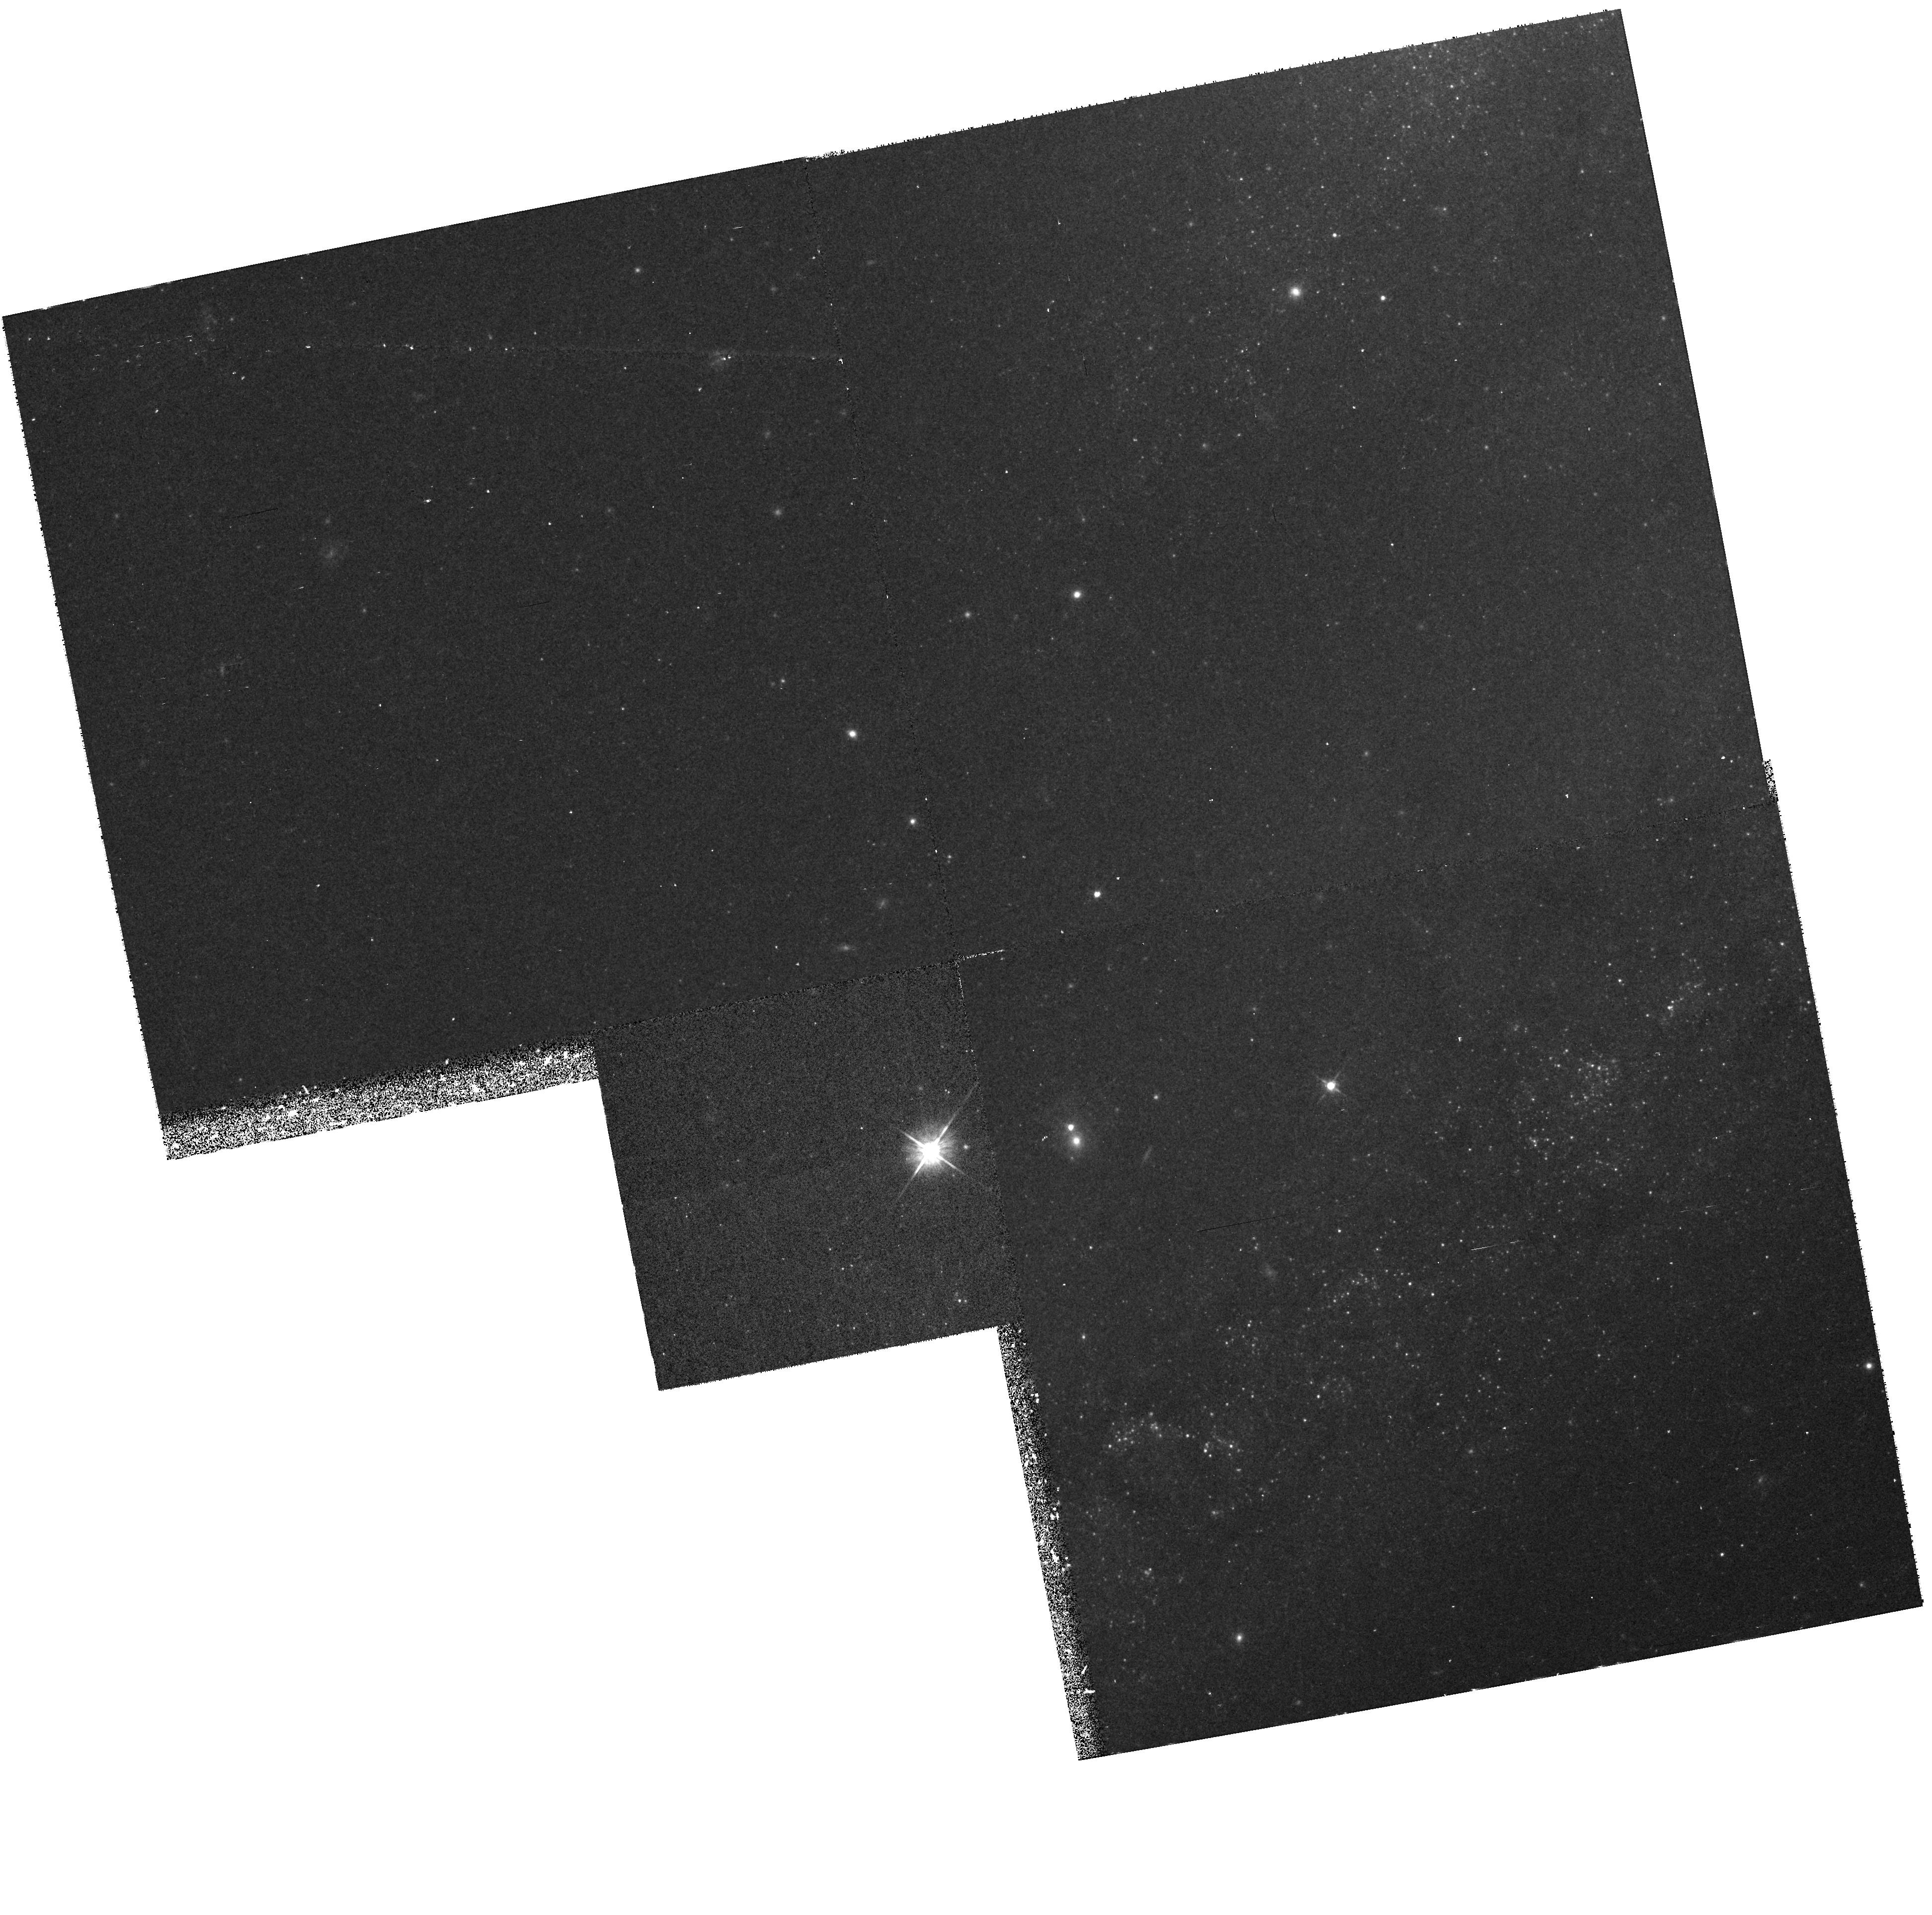
Target: NGC4258-POS1
Instrument: WFPC2/PC
Filter: F555W
Exposure: 17 min
Observation ID: hst_7277_08_wfpc2_pc_f555w_u4f608

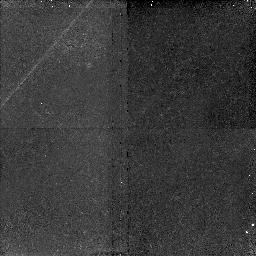
Target: NGC4258-POS2
Instrument: NICMOS/NIC2
Filter: F160W
Exposure: 45 min
Observation ID: n4f613010

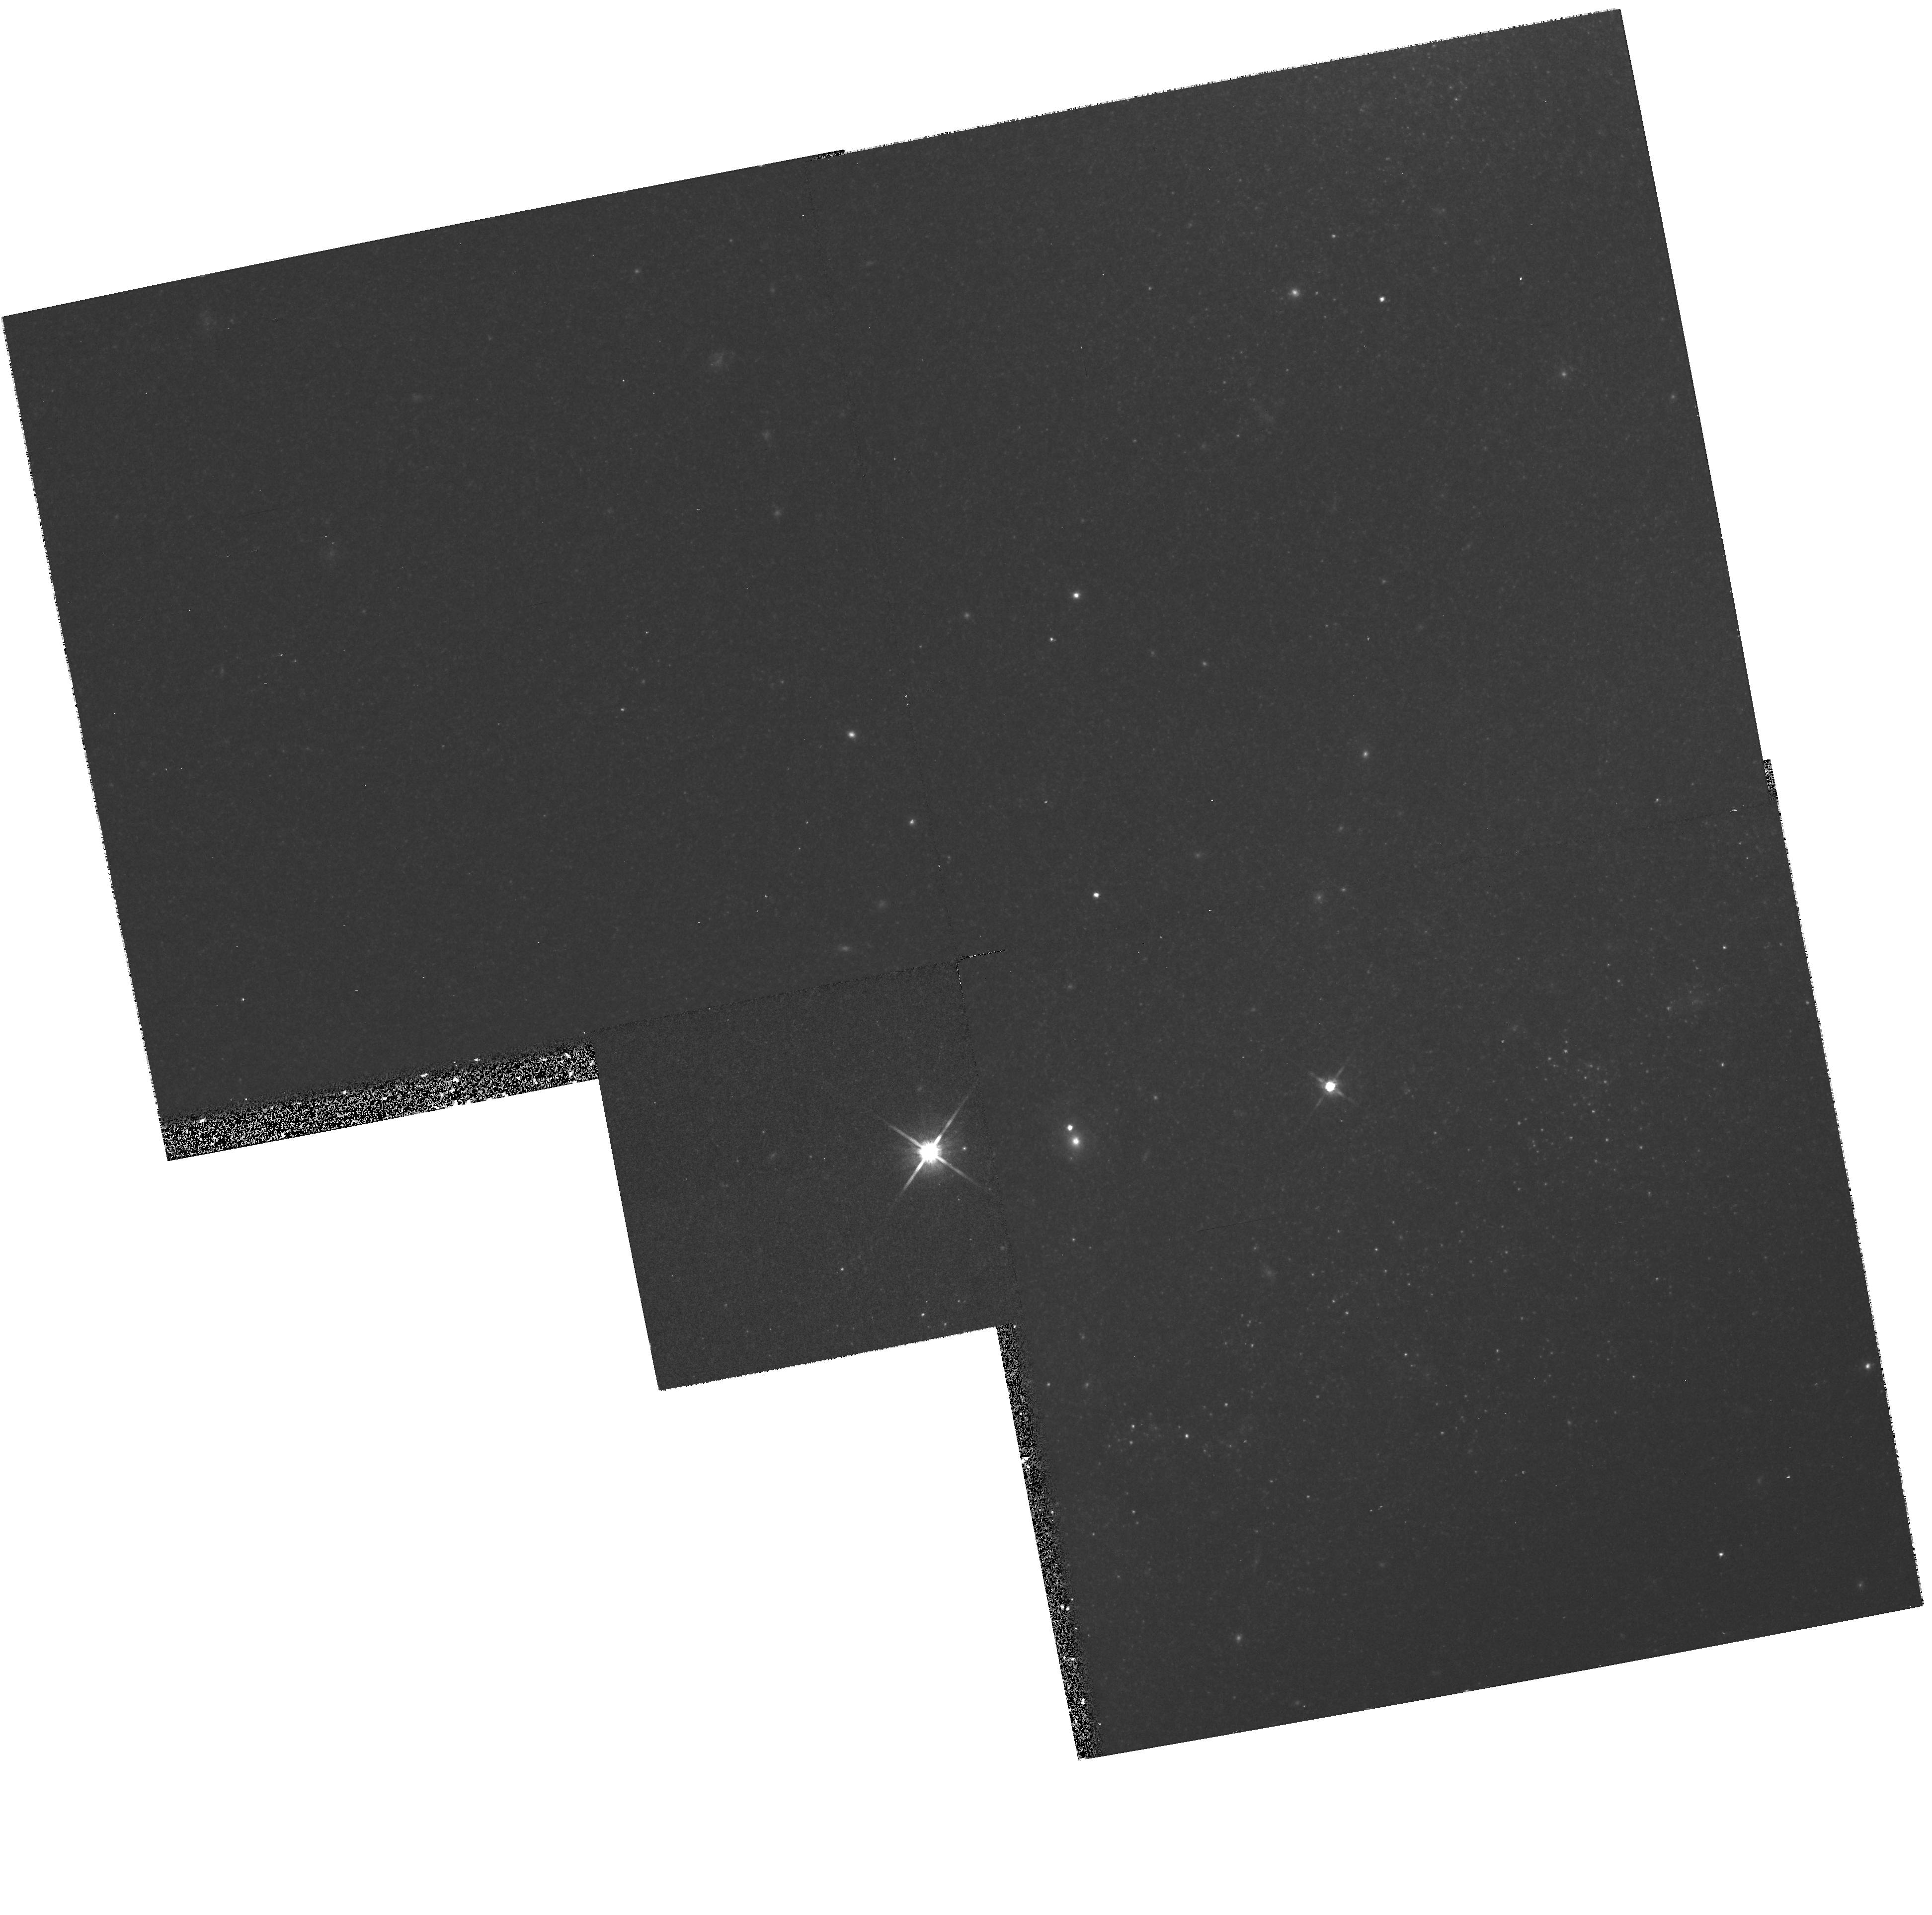
Target: NGC4258-POS1
Instrument: WFPC2/PC
Filter: F814W
Exposure: 18 min
Observation ID: hst_7277_12_wfpc2_pc_f814w_u4f612

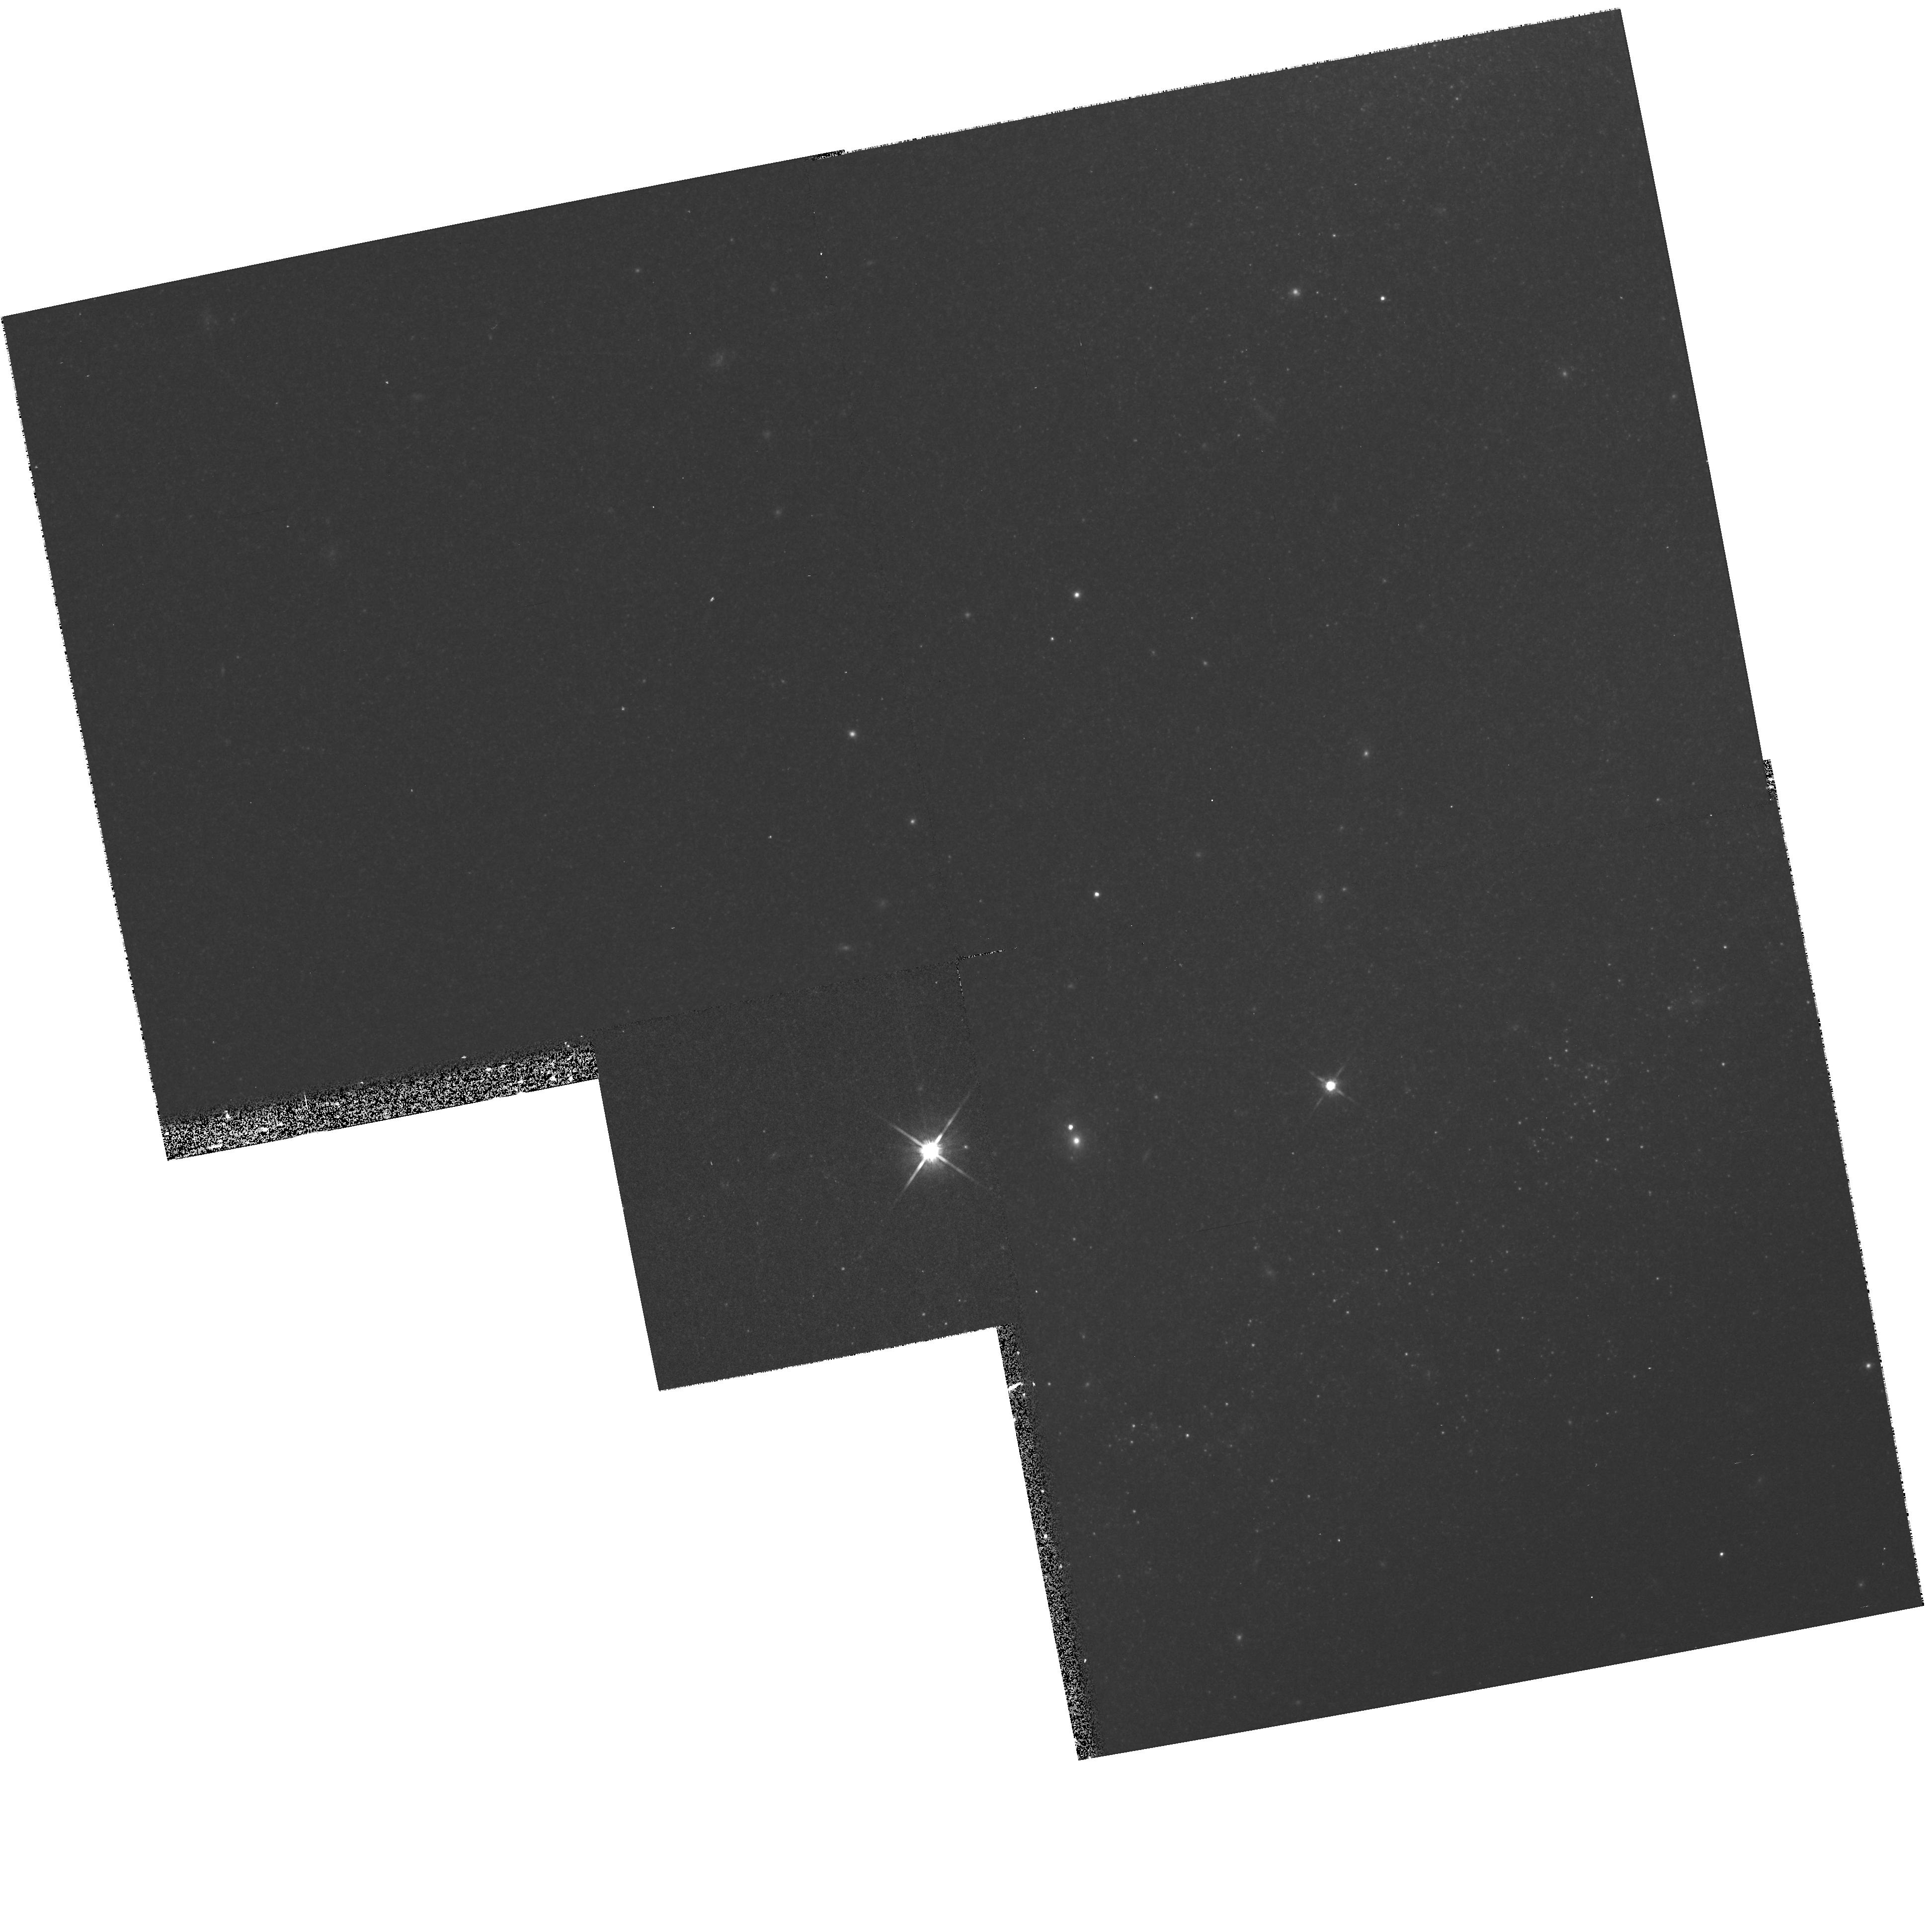
Target: NGC4258-POS1
Instrument: WFPC2/PC
Filter: F814W
Exposure: 17 min
Observation ID: hst_7277_08_wfpc2_pc_f814w_u4f608

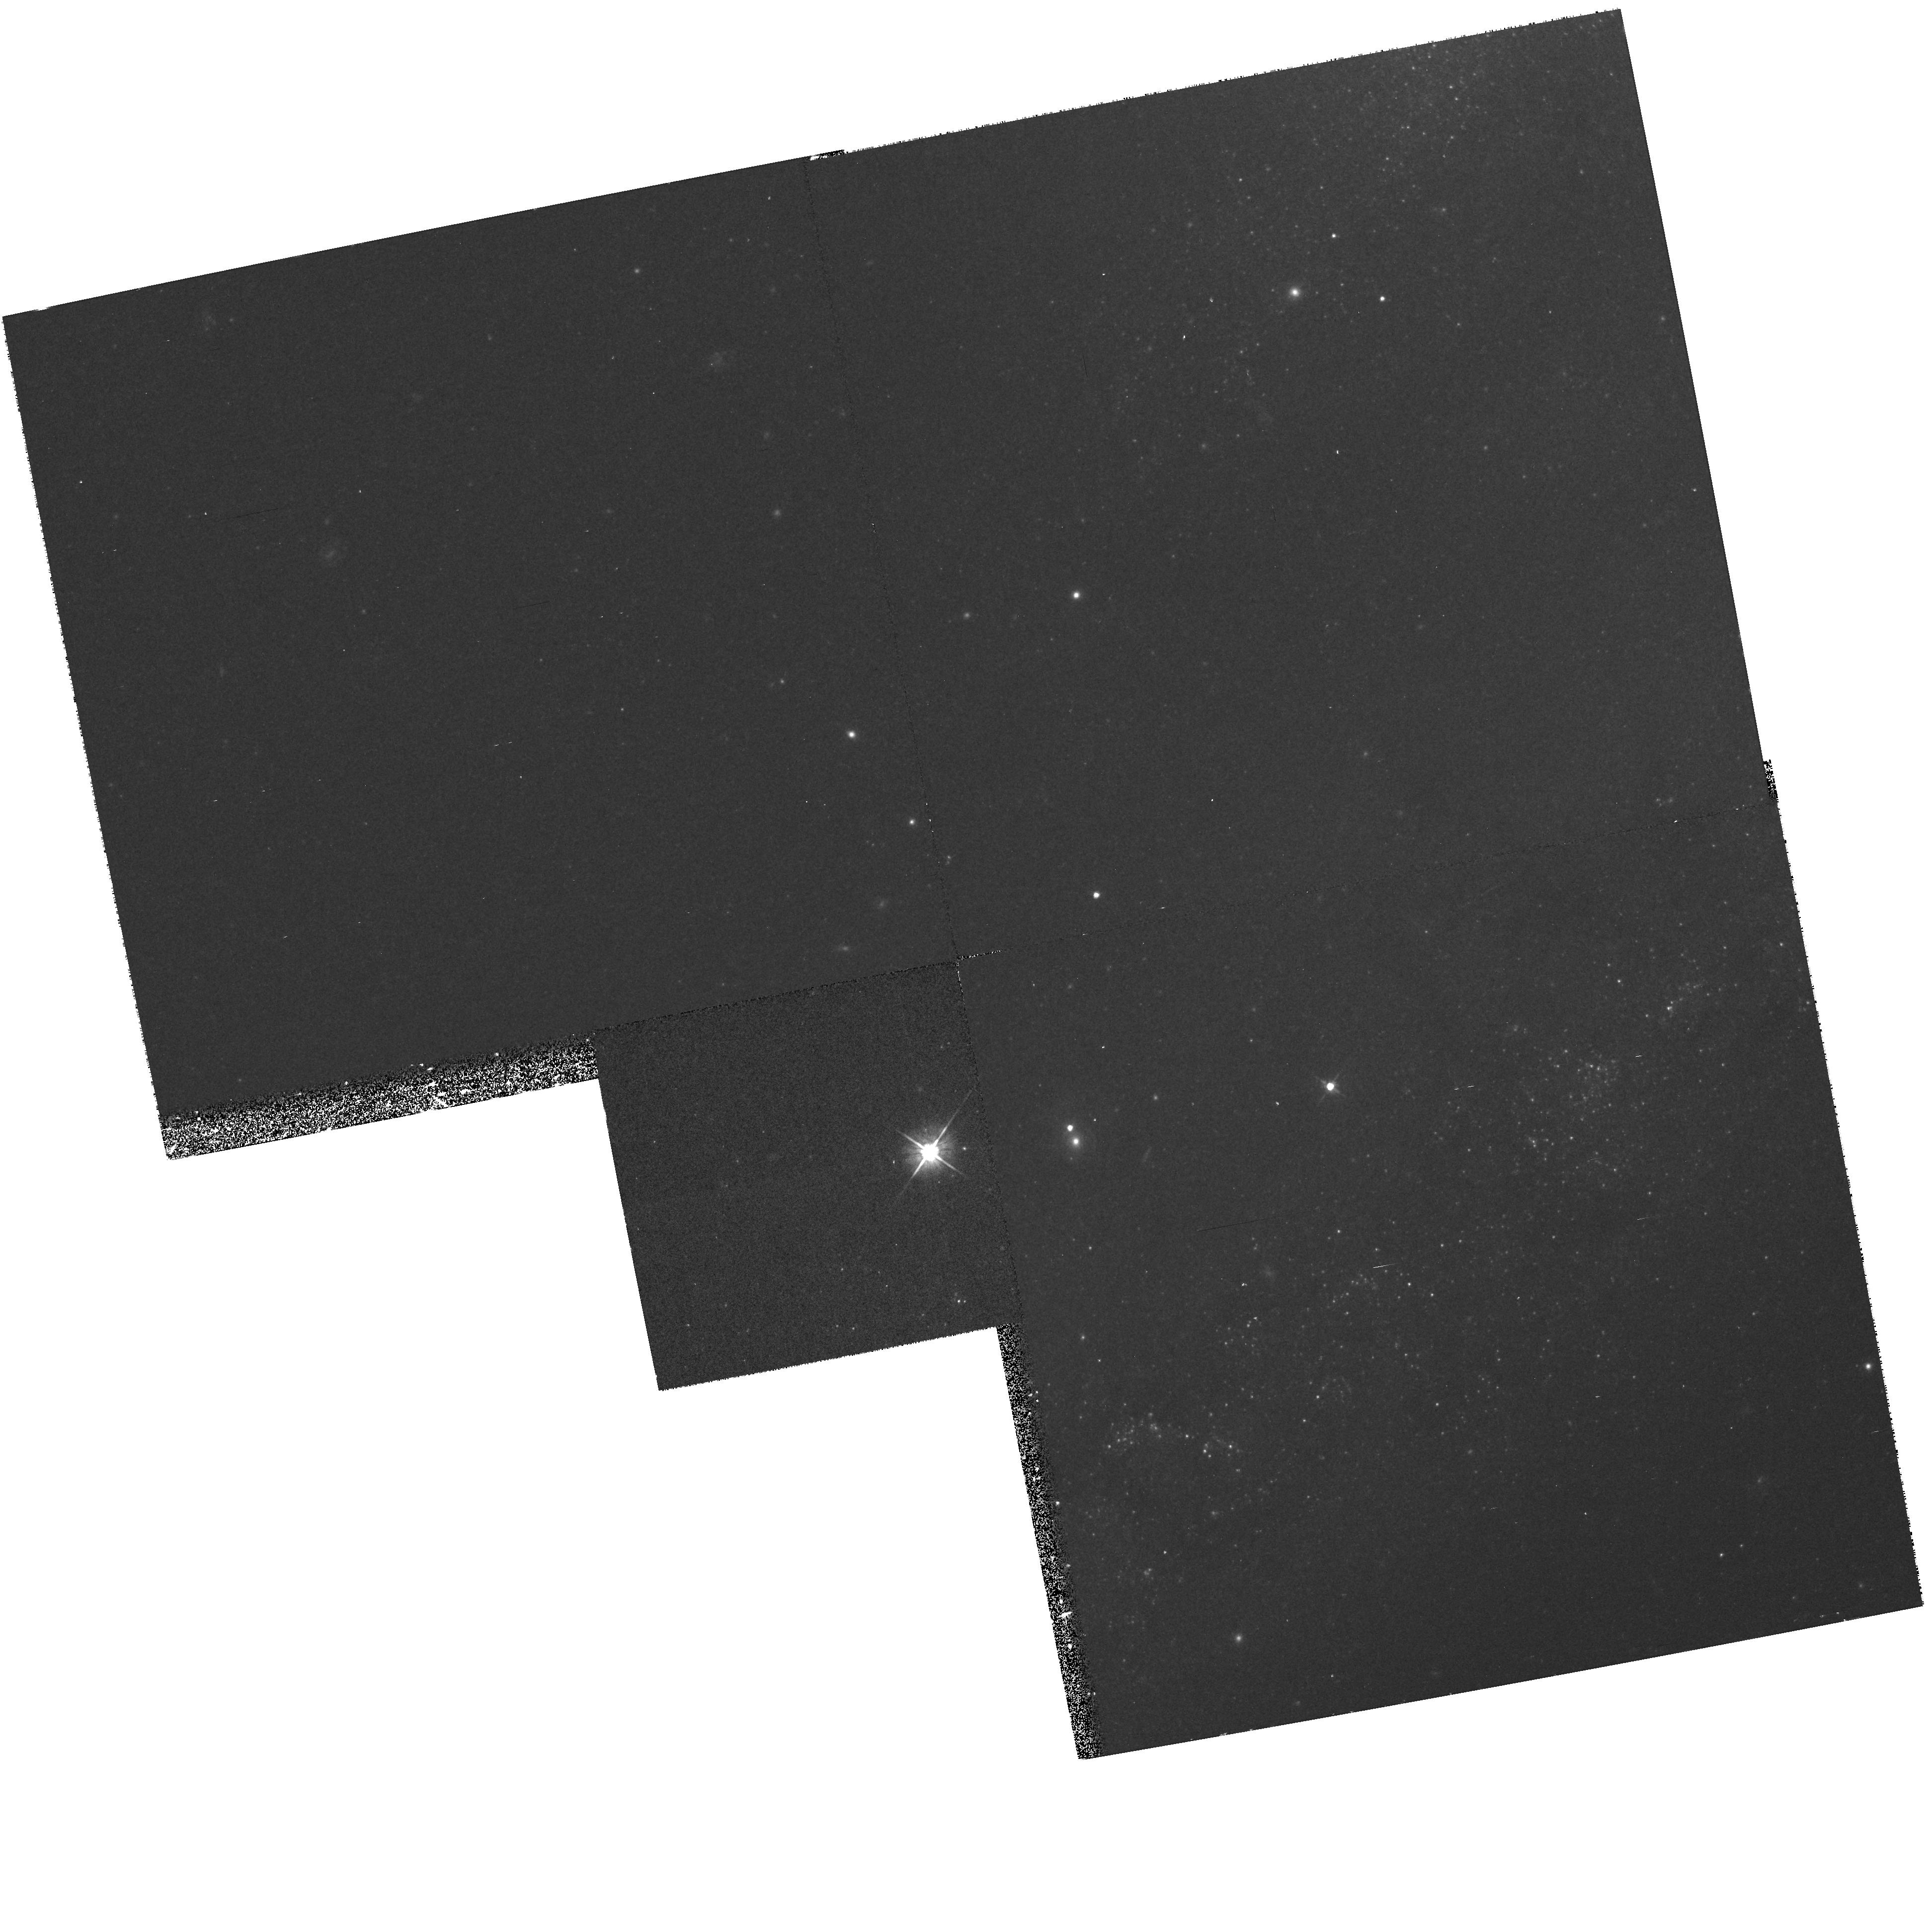
Target: NGC4258-POS1
Instrument: WFPC2/PC
Filter: F555W
Exposure: 17 min
Observation ID: hst_7277_12_wfpc2_pc_f555w_u4f612

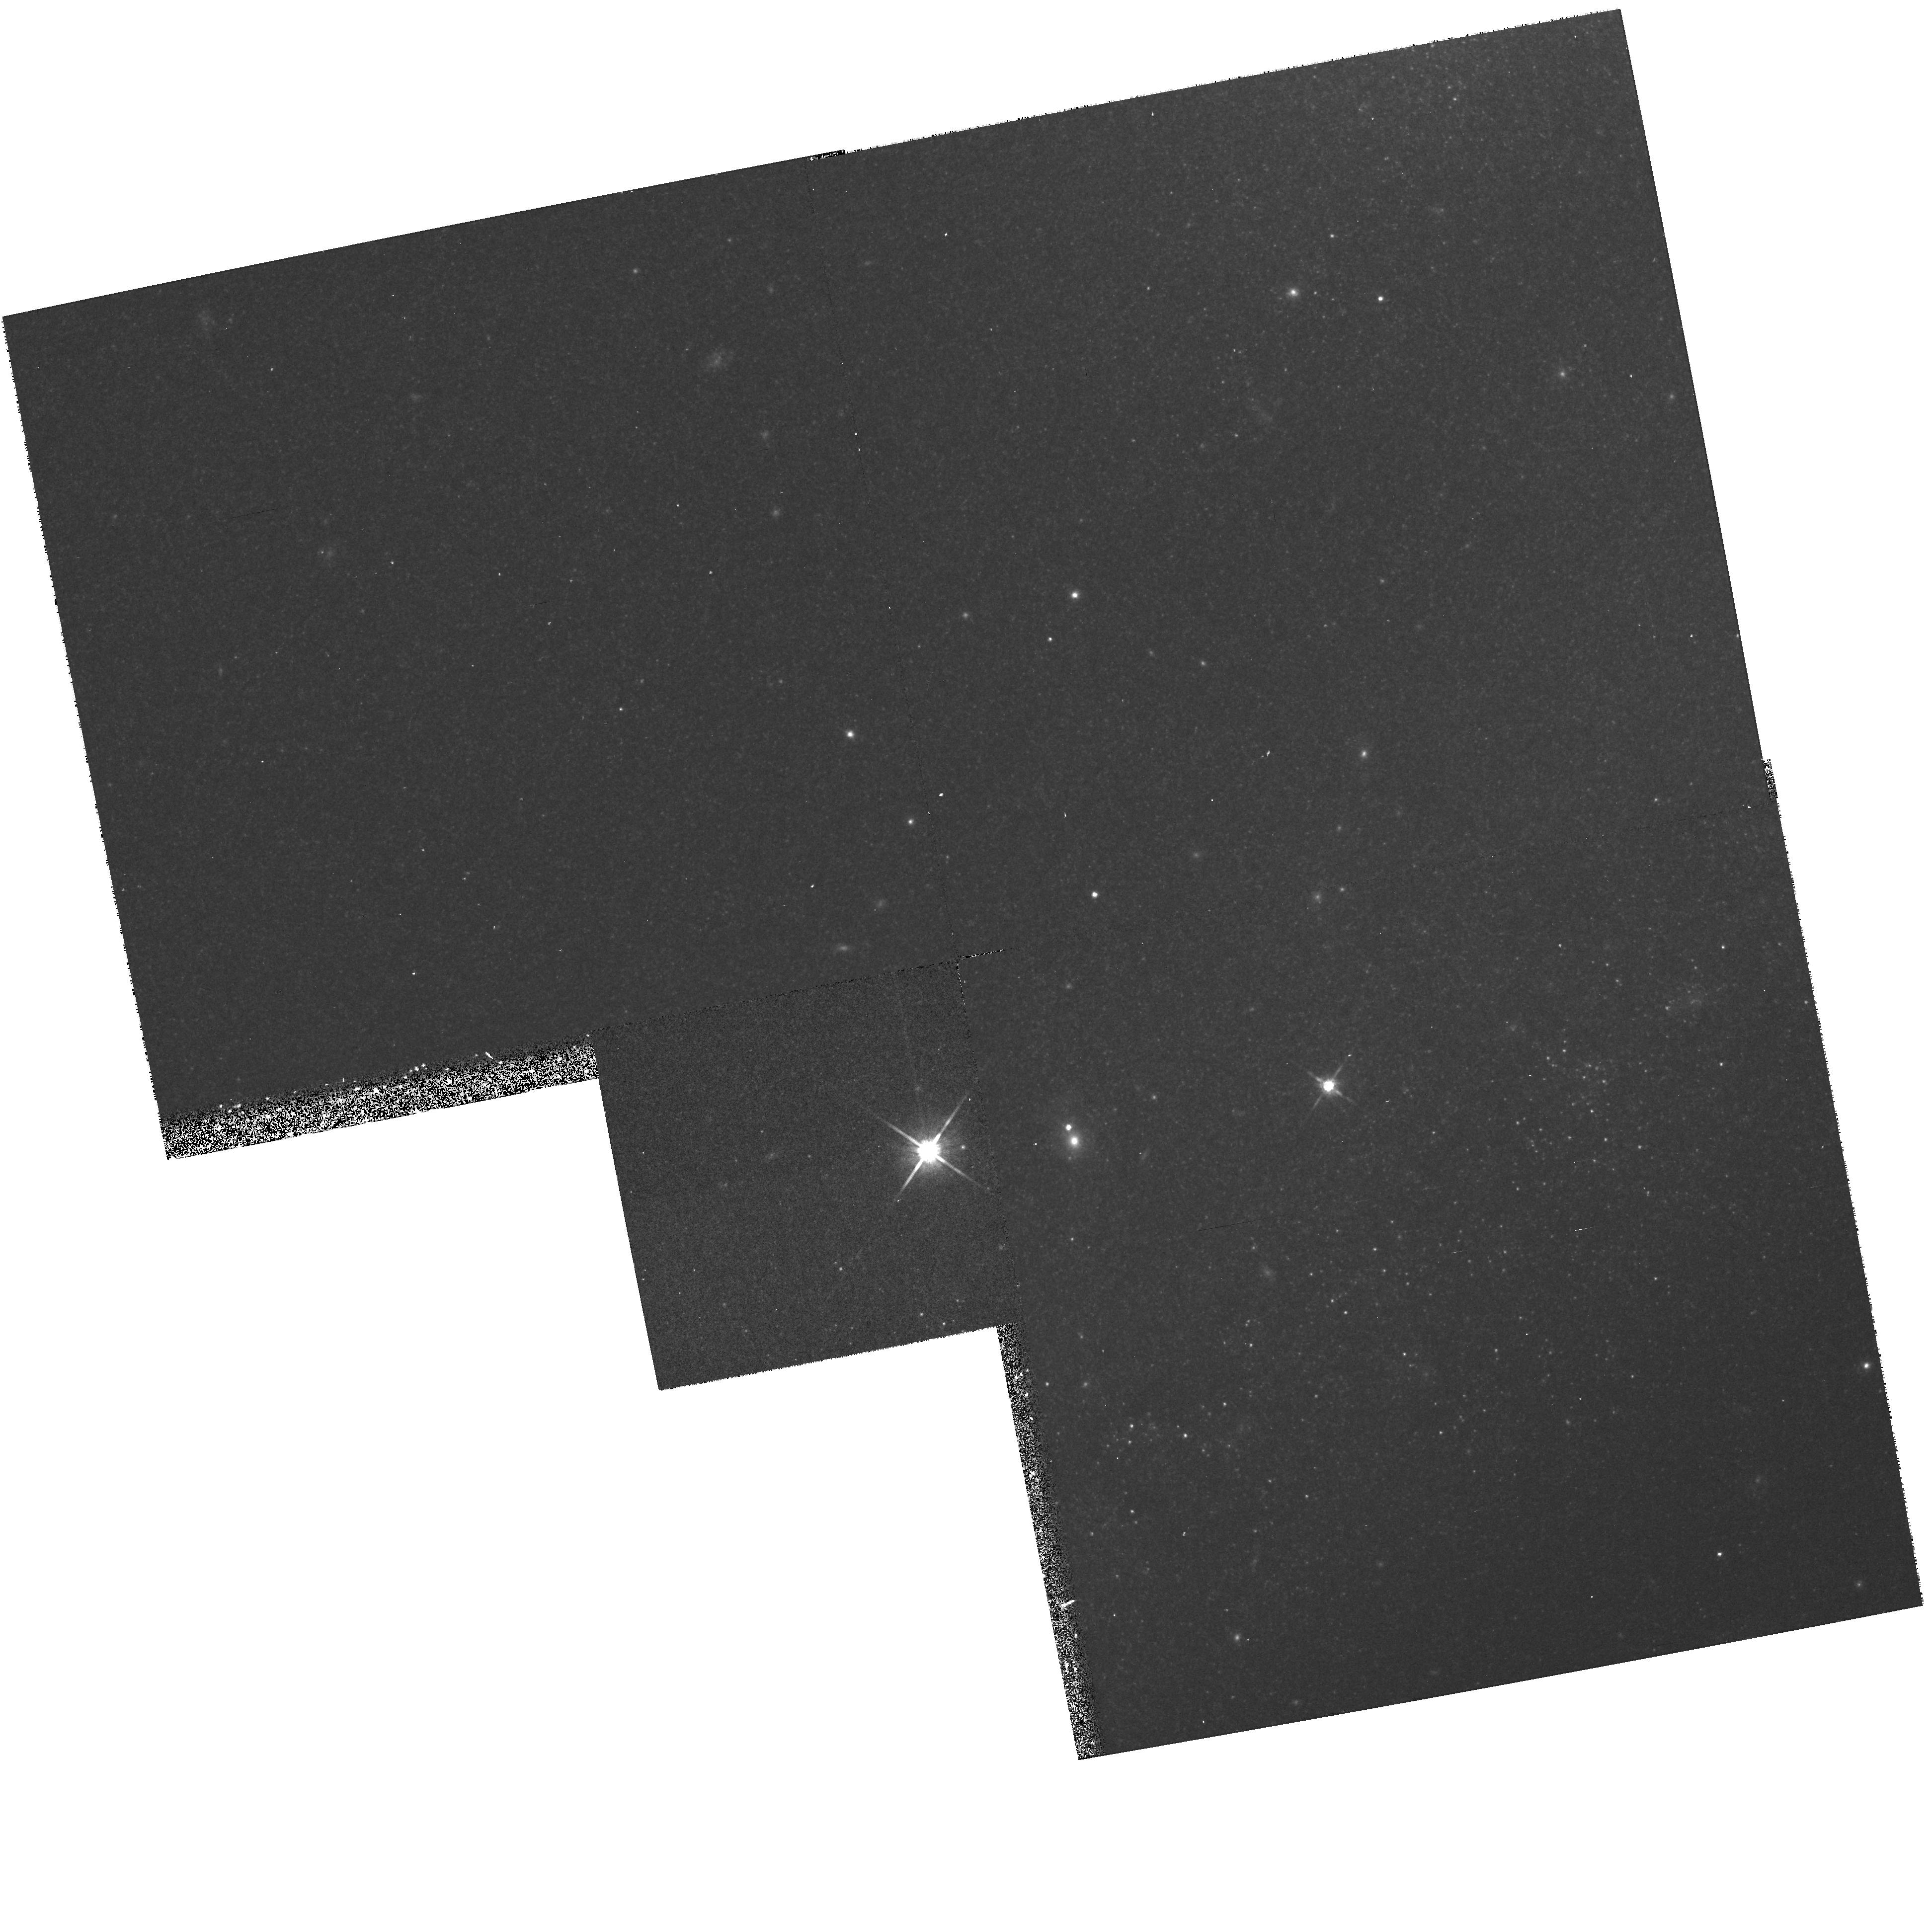
Target: NGC4258-POS1
Instrument: WFPC2/PC
Filter: F814W
Exposure: 17 min
Observation ID: hst_7277_03_wfpc2_pc_f814w_u4f603

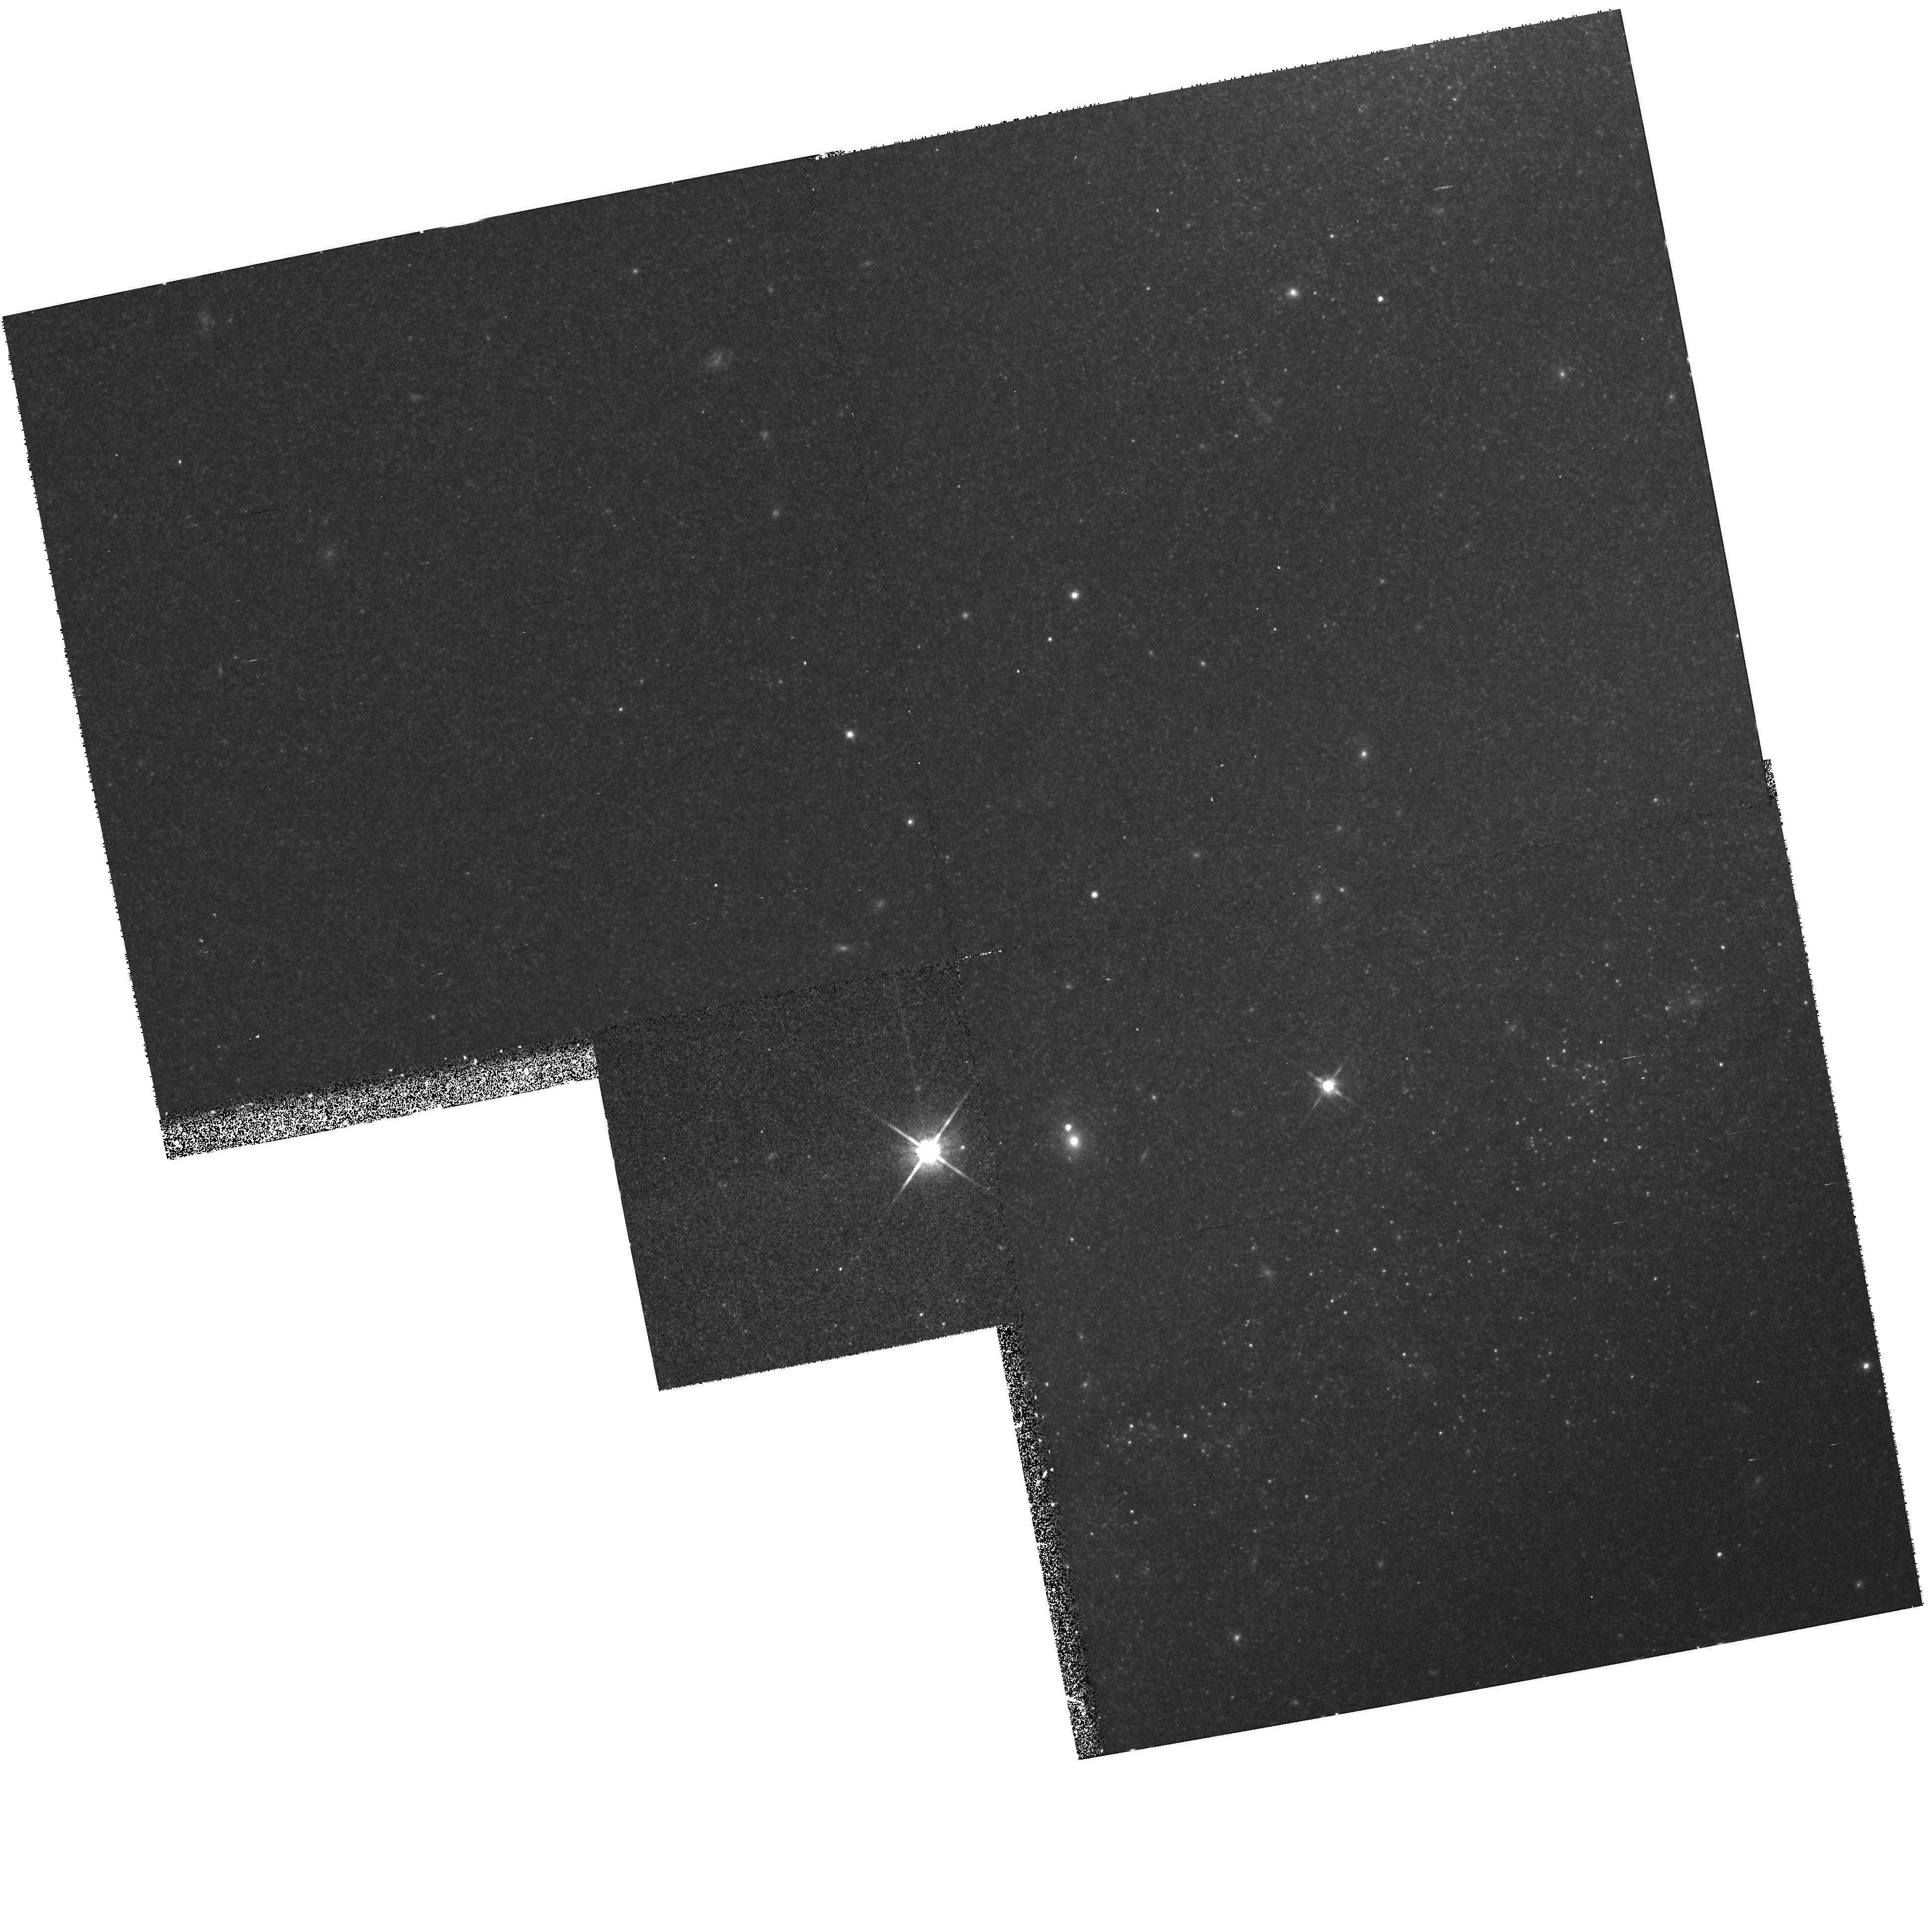
Target: NGC4258-POS1
Instrument: WFPC2/PC
Filter: F814W
Exposure: 17 min
Observation ID: hst_7277_04_wfpc2_pc_f814w_u4f604

Calibration of the Cepheid P-L Relation with Observations of the Maser-Host Galaxy NGC 4258 (PI: Maoz, Eyal)

We propose to refine the calibration of the Cepheid period- luminosity relation at roughly solar metallicity by observing Cepheids in the spiral galaxy NGC 4258. This galaxy is unique because its distance of 6.5 +/- 0.3 Mpc is known to an accuracy and precision that is arguably better determined than even the LMC. This distance is determined from VLBA maser line emission observations of the remarkably well-defined, circumnuclear disk at the galaxy center. The direct geometric distance determination is free of many of the systematic concerns of other distance estimators. The uncertainty in the distance modulus of the LMC (+/- 0.1 mag) is currently the single largest component in the error budget of distance determinations of more distant galaxies via HST observations of Cepheid variables. Moreover, the most serious possible systematic concern is that the LMC has significantly lower metallicity than most of the HST targets. Observations of Cepheids in NGC 4258 will provide a totally independent P-L calibration that addresses both of these concerns given the accuracy of its distance, and because it has a metallicity typical of other targets of HST Cepheid observations. This proposal provides an efficient means and independent route to improve the accuracy and reliability of the many programs dedicated to determining the cosmological distance scale via observations of Cepheid variables.